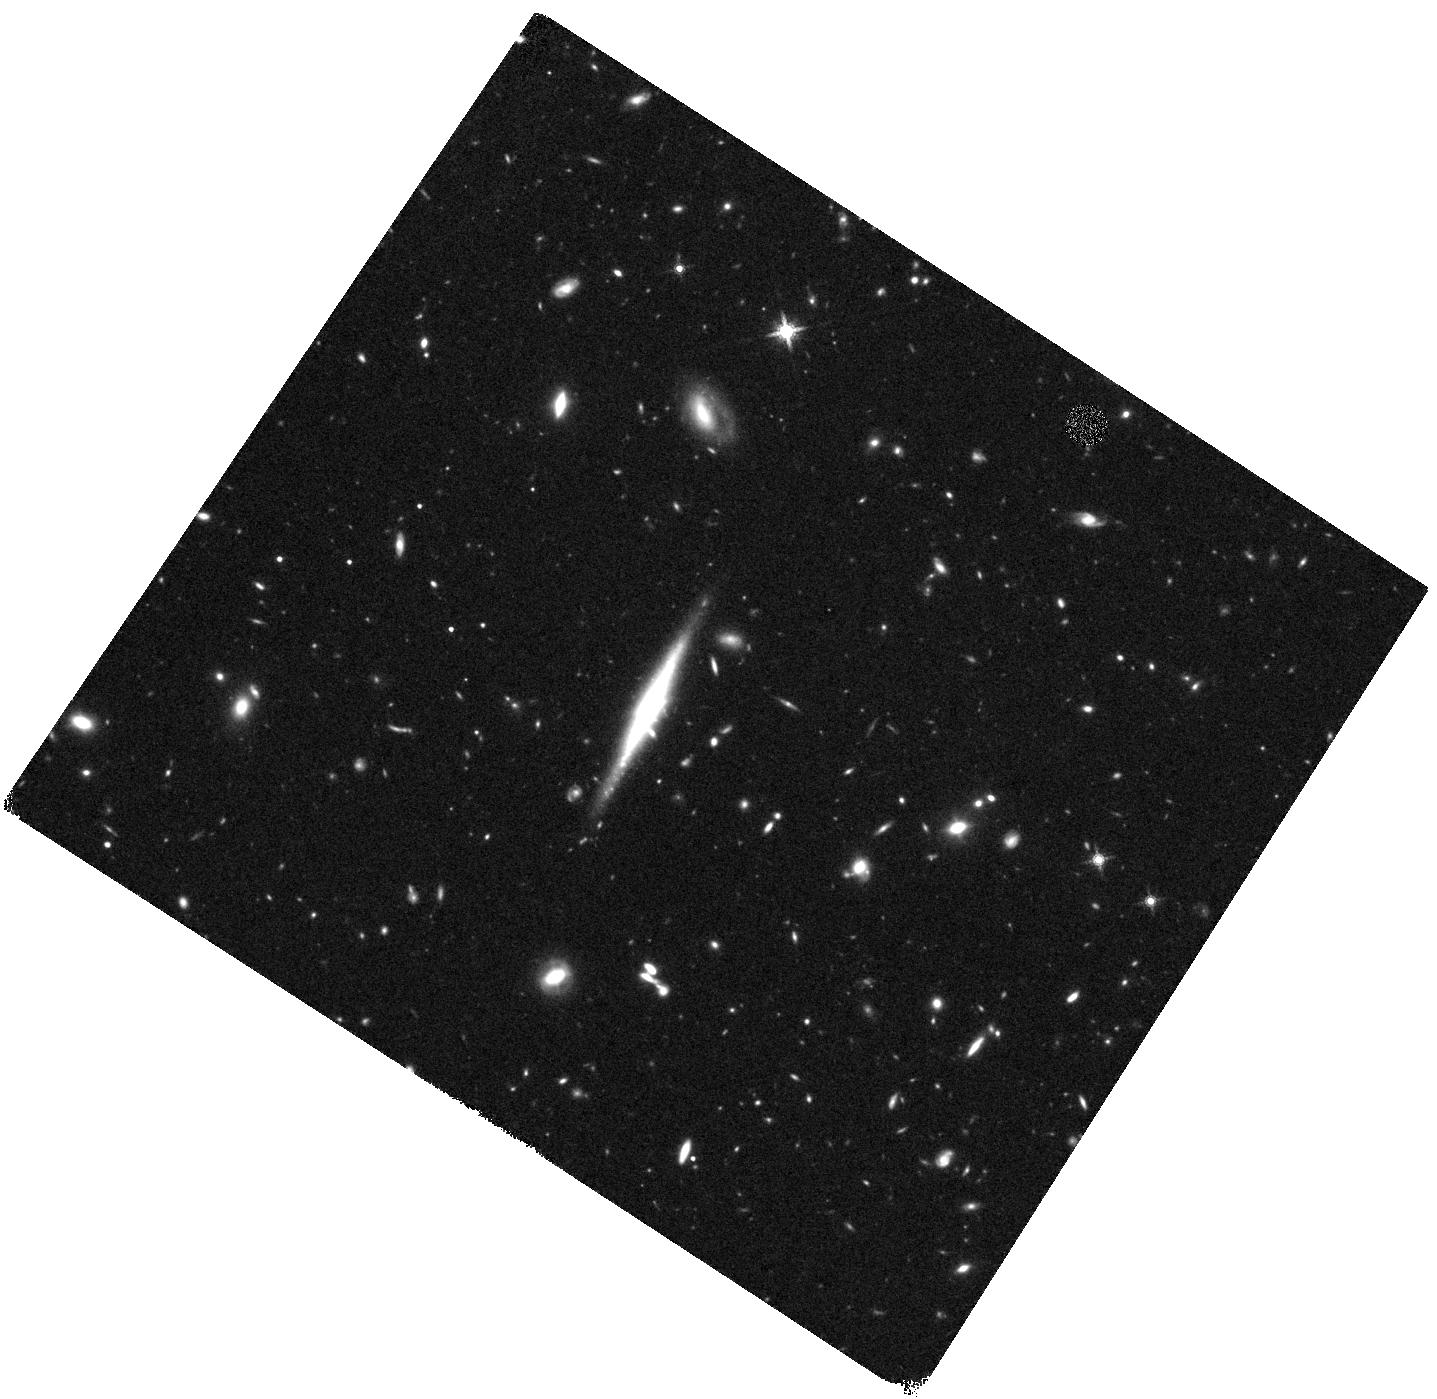
Target: J0908+2730
Instrument: WFC3/IR
Filter: F160W
Exposure: 40 min
Observation ID: hst_12292_19_wfc3_ir_f160w_ibgq19

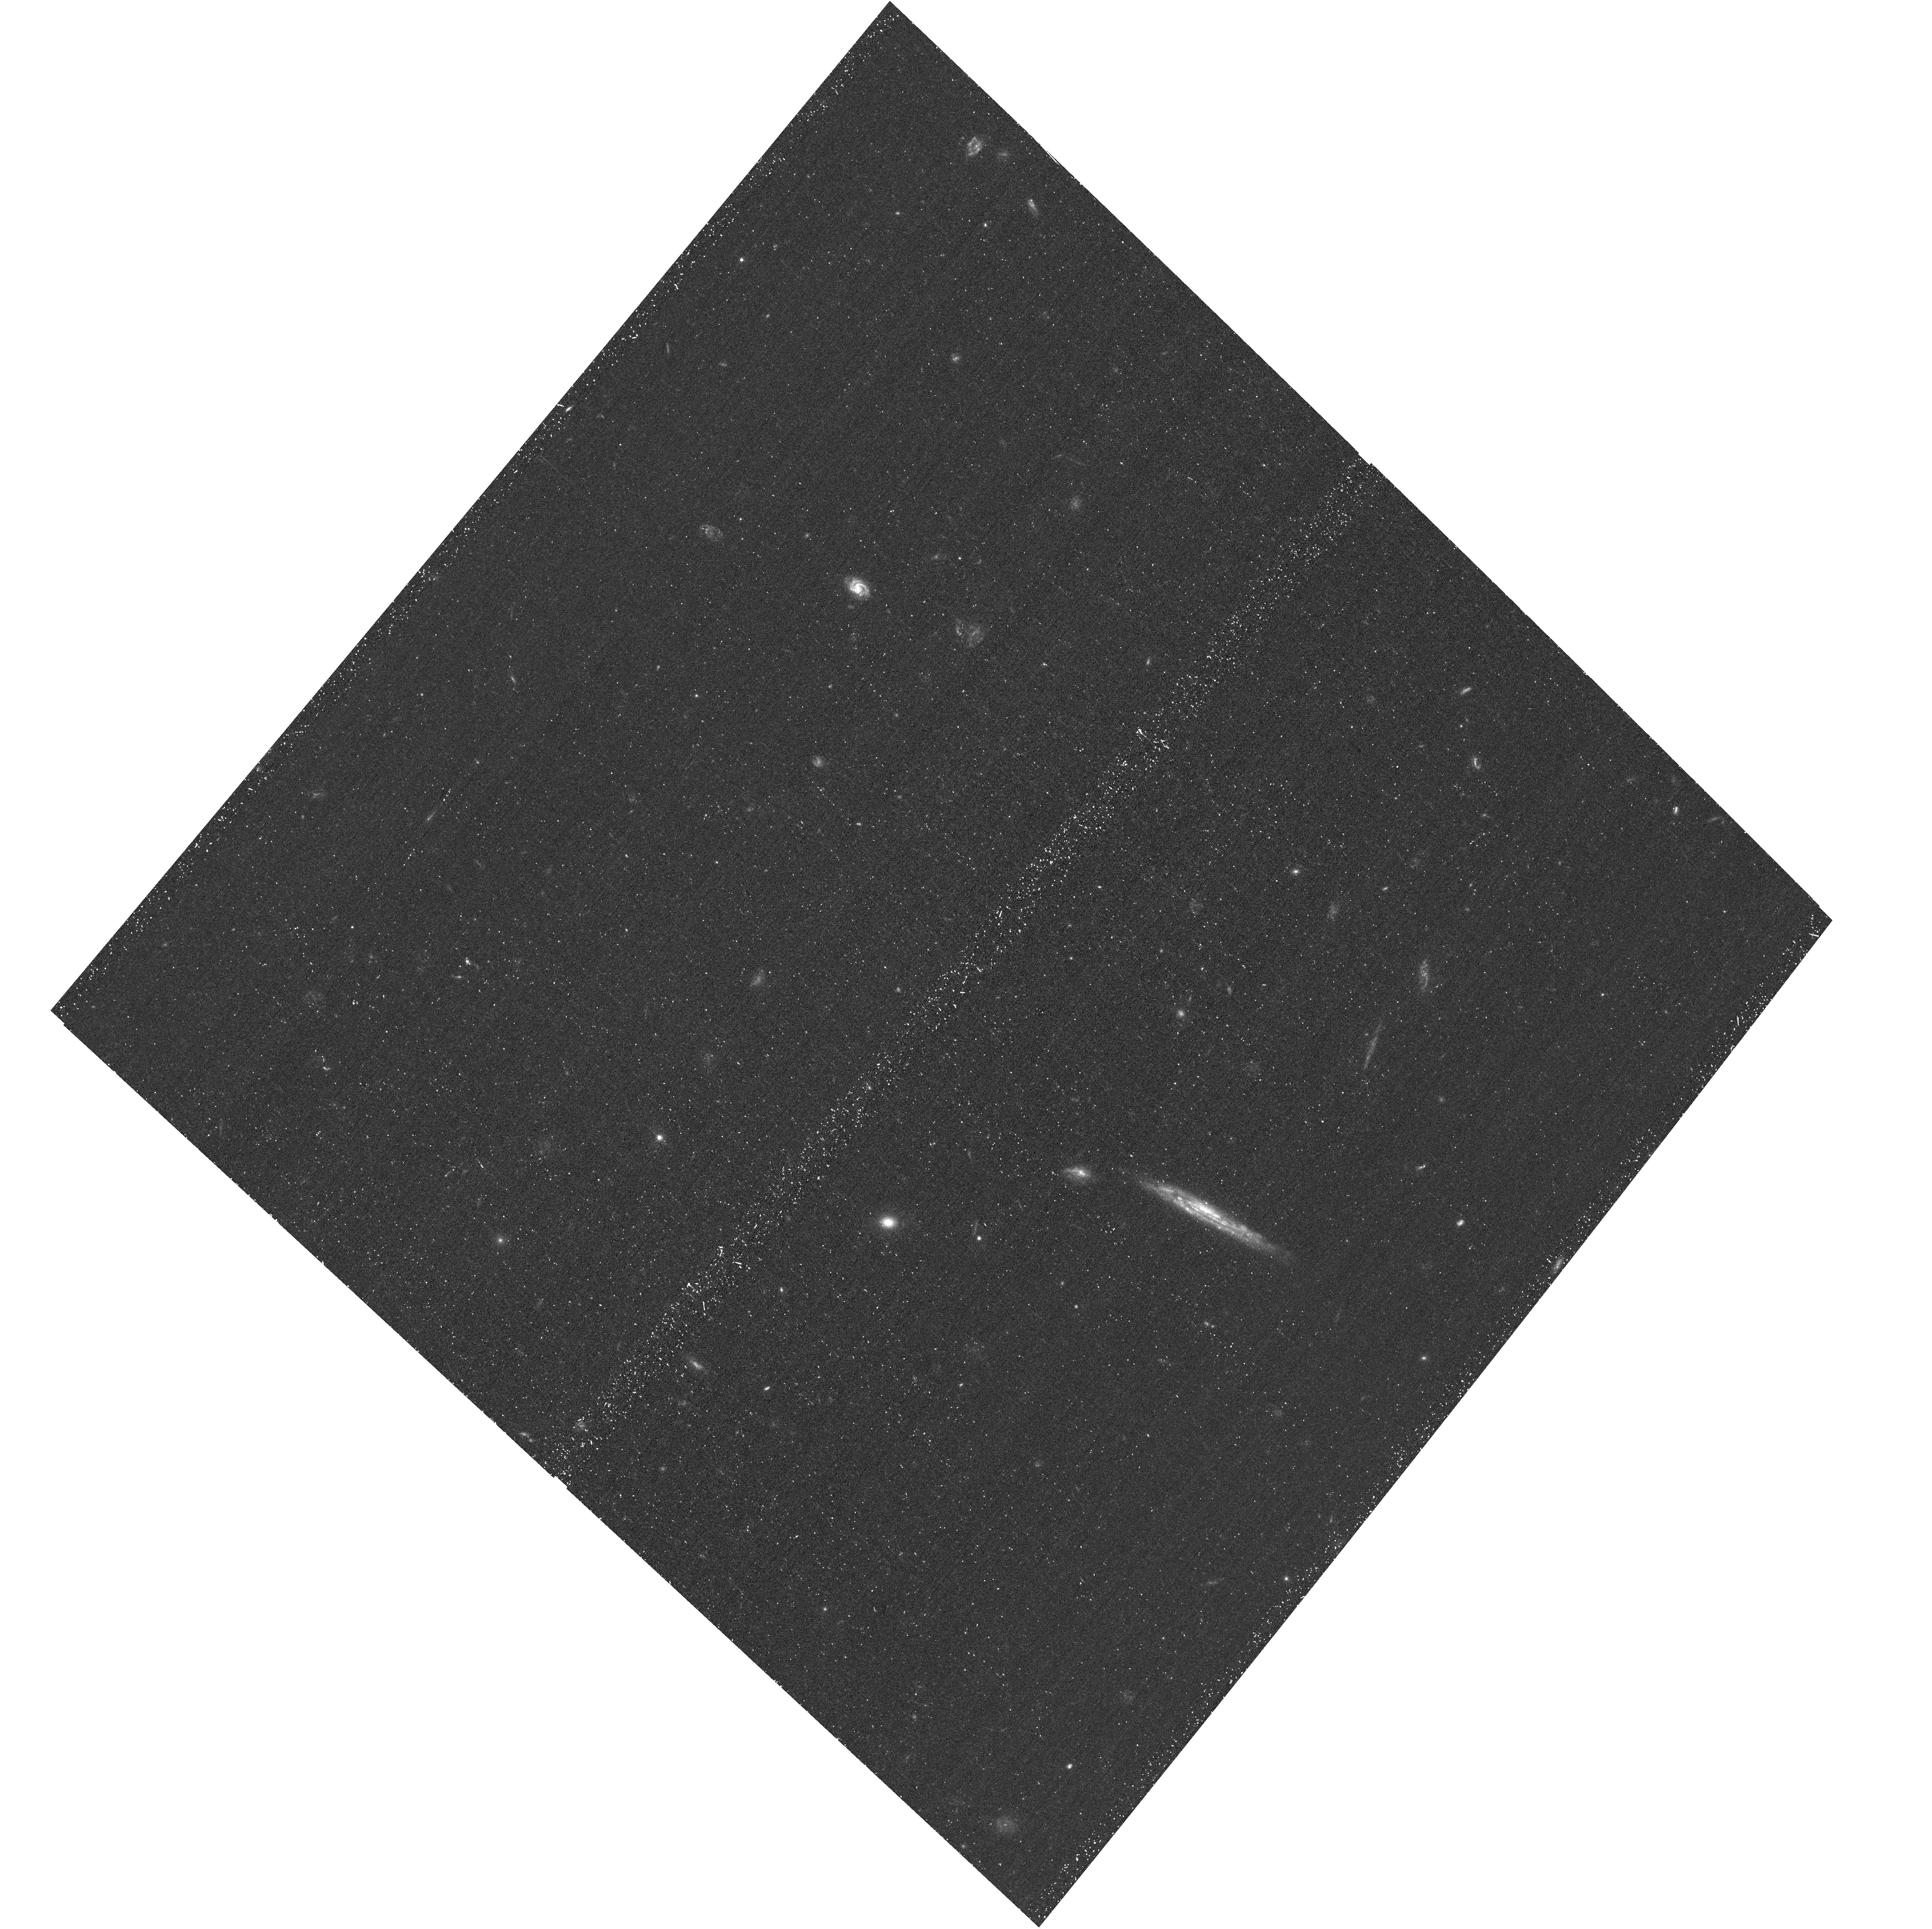
Target: J1422+4134
Instrument: ACS/WFC
Filter: F435W
Exposure: 19 min
Observation ID: hst_12292_03_acs_wfc_f435w_jbgq03

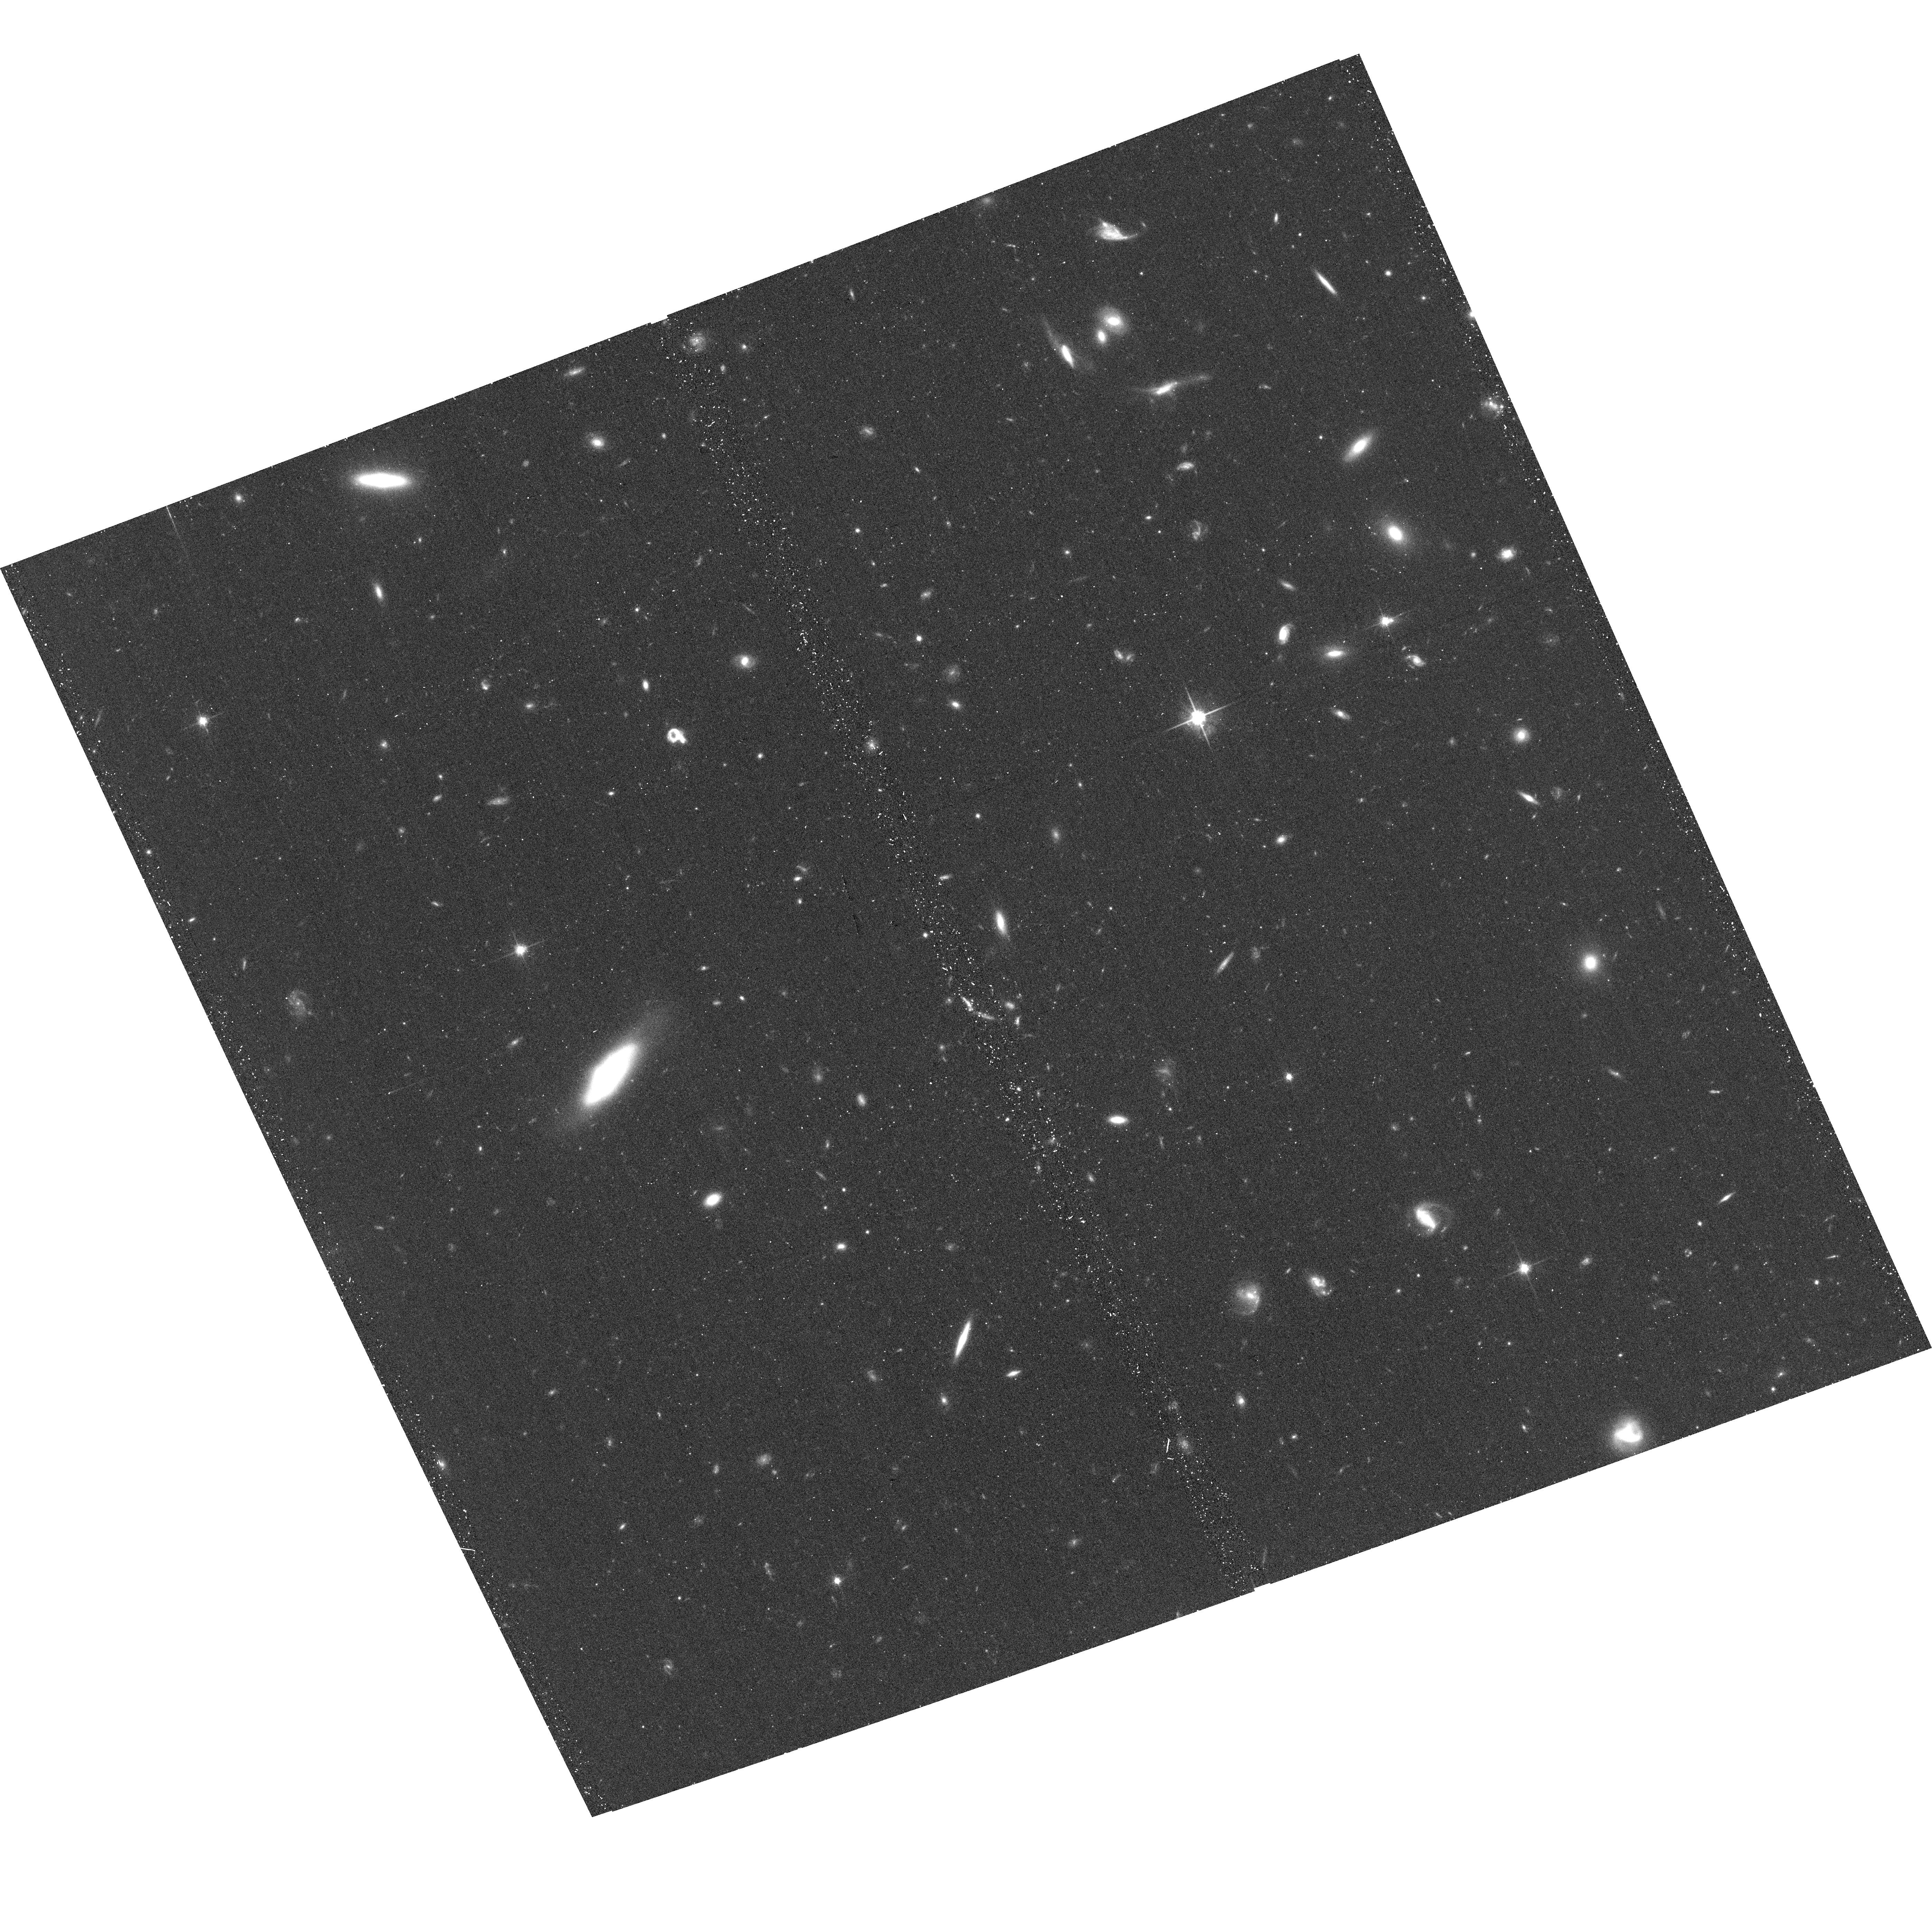
Target: J1403+1530
Instrument: ACS/WFC
Filter: F814W
Exposure: 18 min
Observation ID: hst_12292_12_acs_wfc_f814w_jbgq12

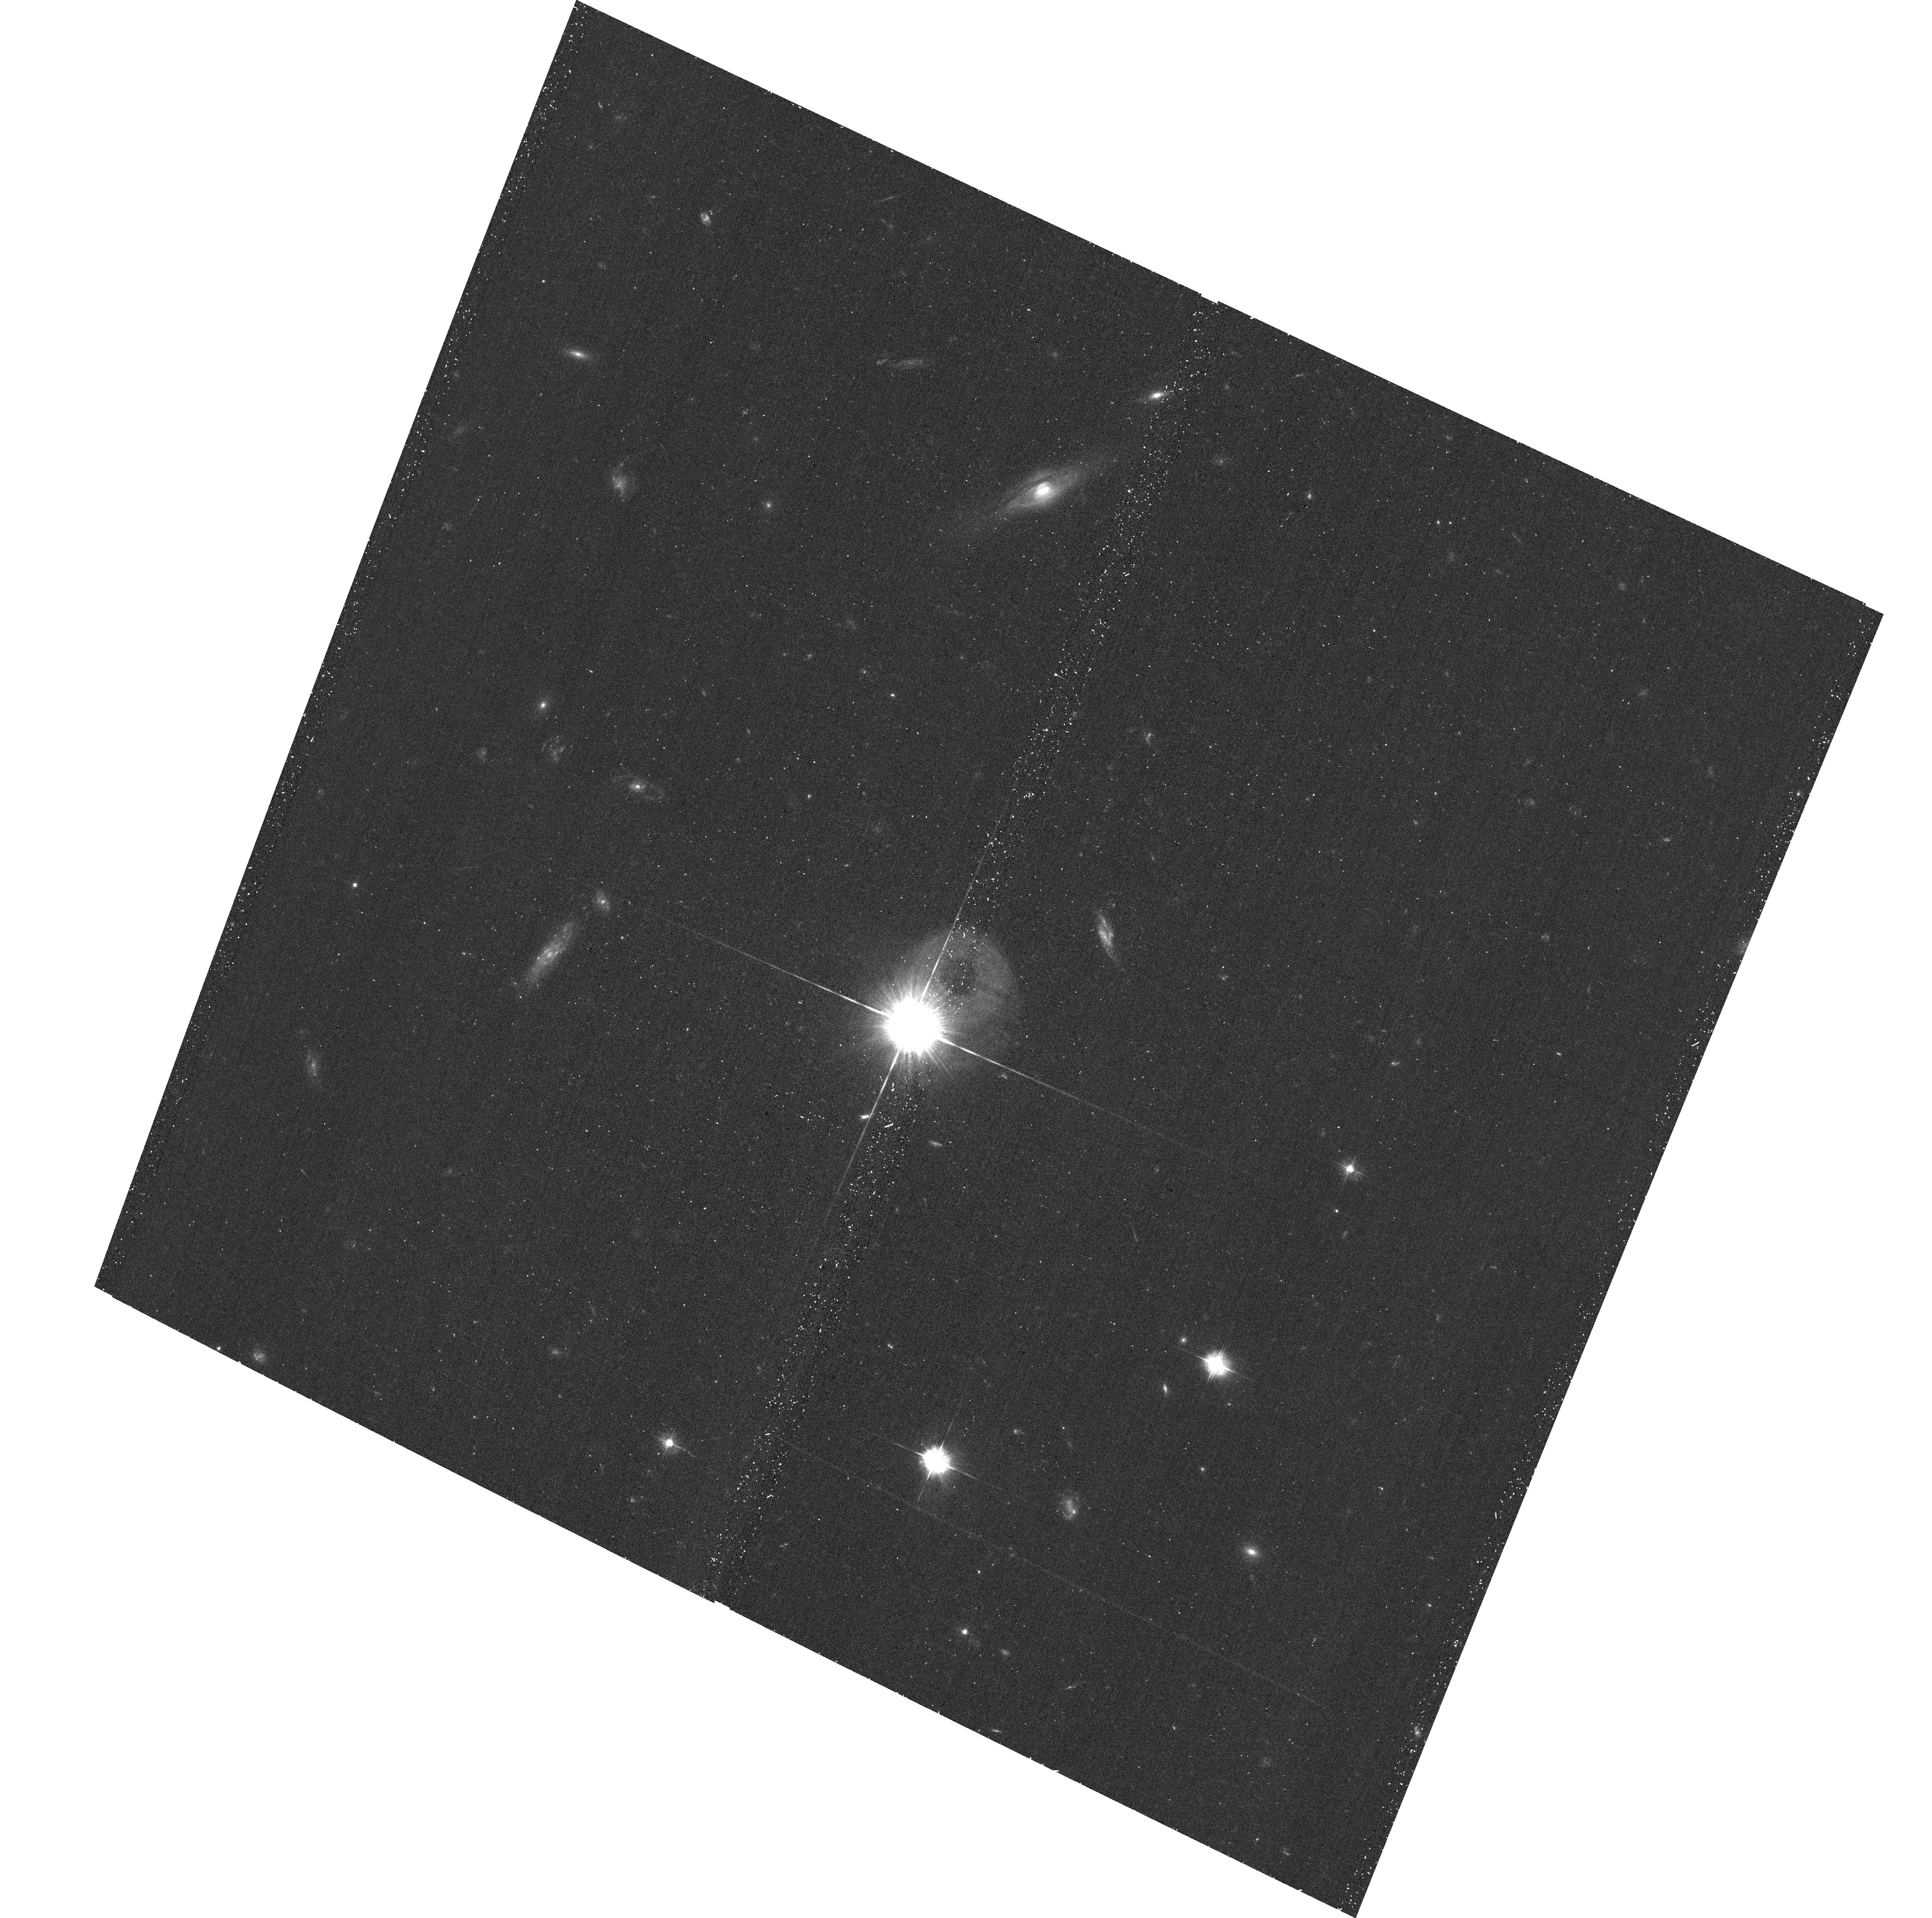
Target: J0007+0053
Instrument: ACS/WFC
Filter: F435W
Exposure: 18 min
Observation ID: hst_12292_61_acs_wfc_f435w_jbgq61

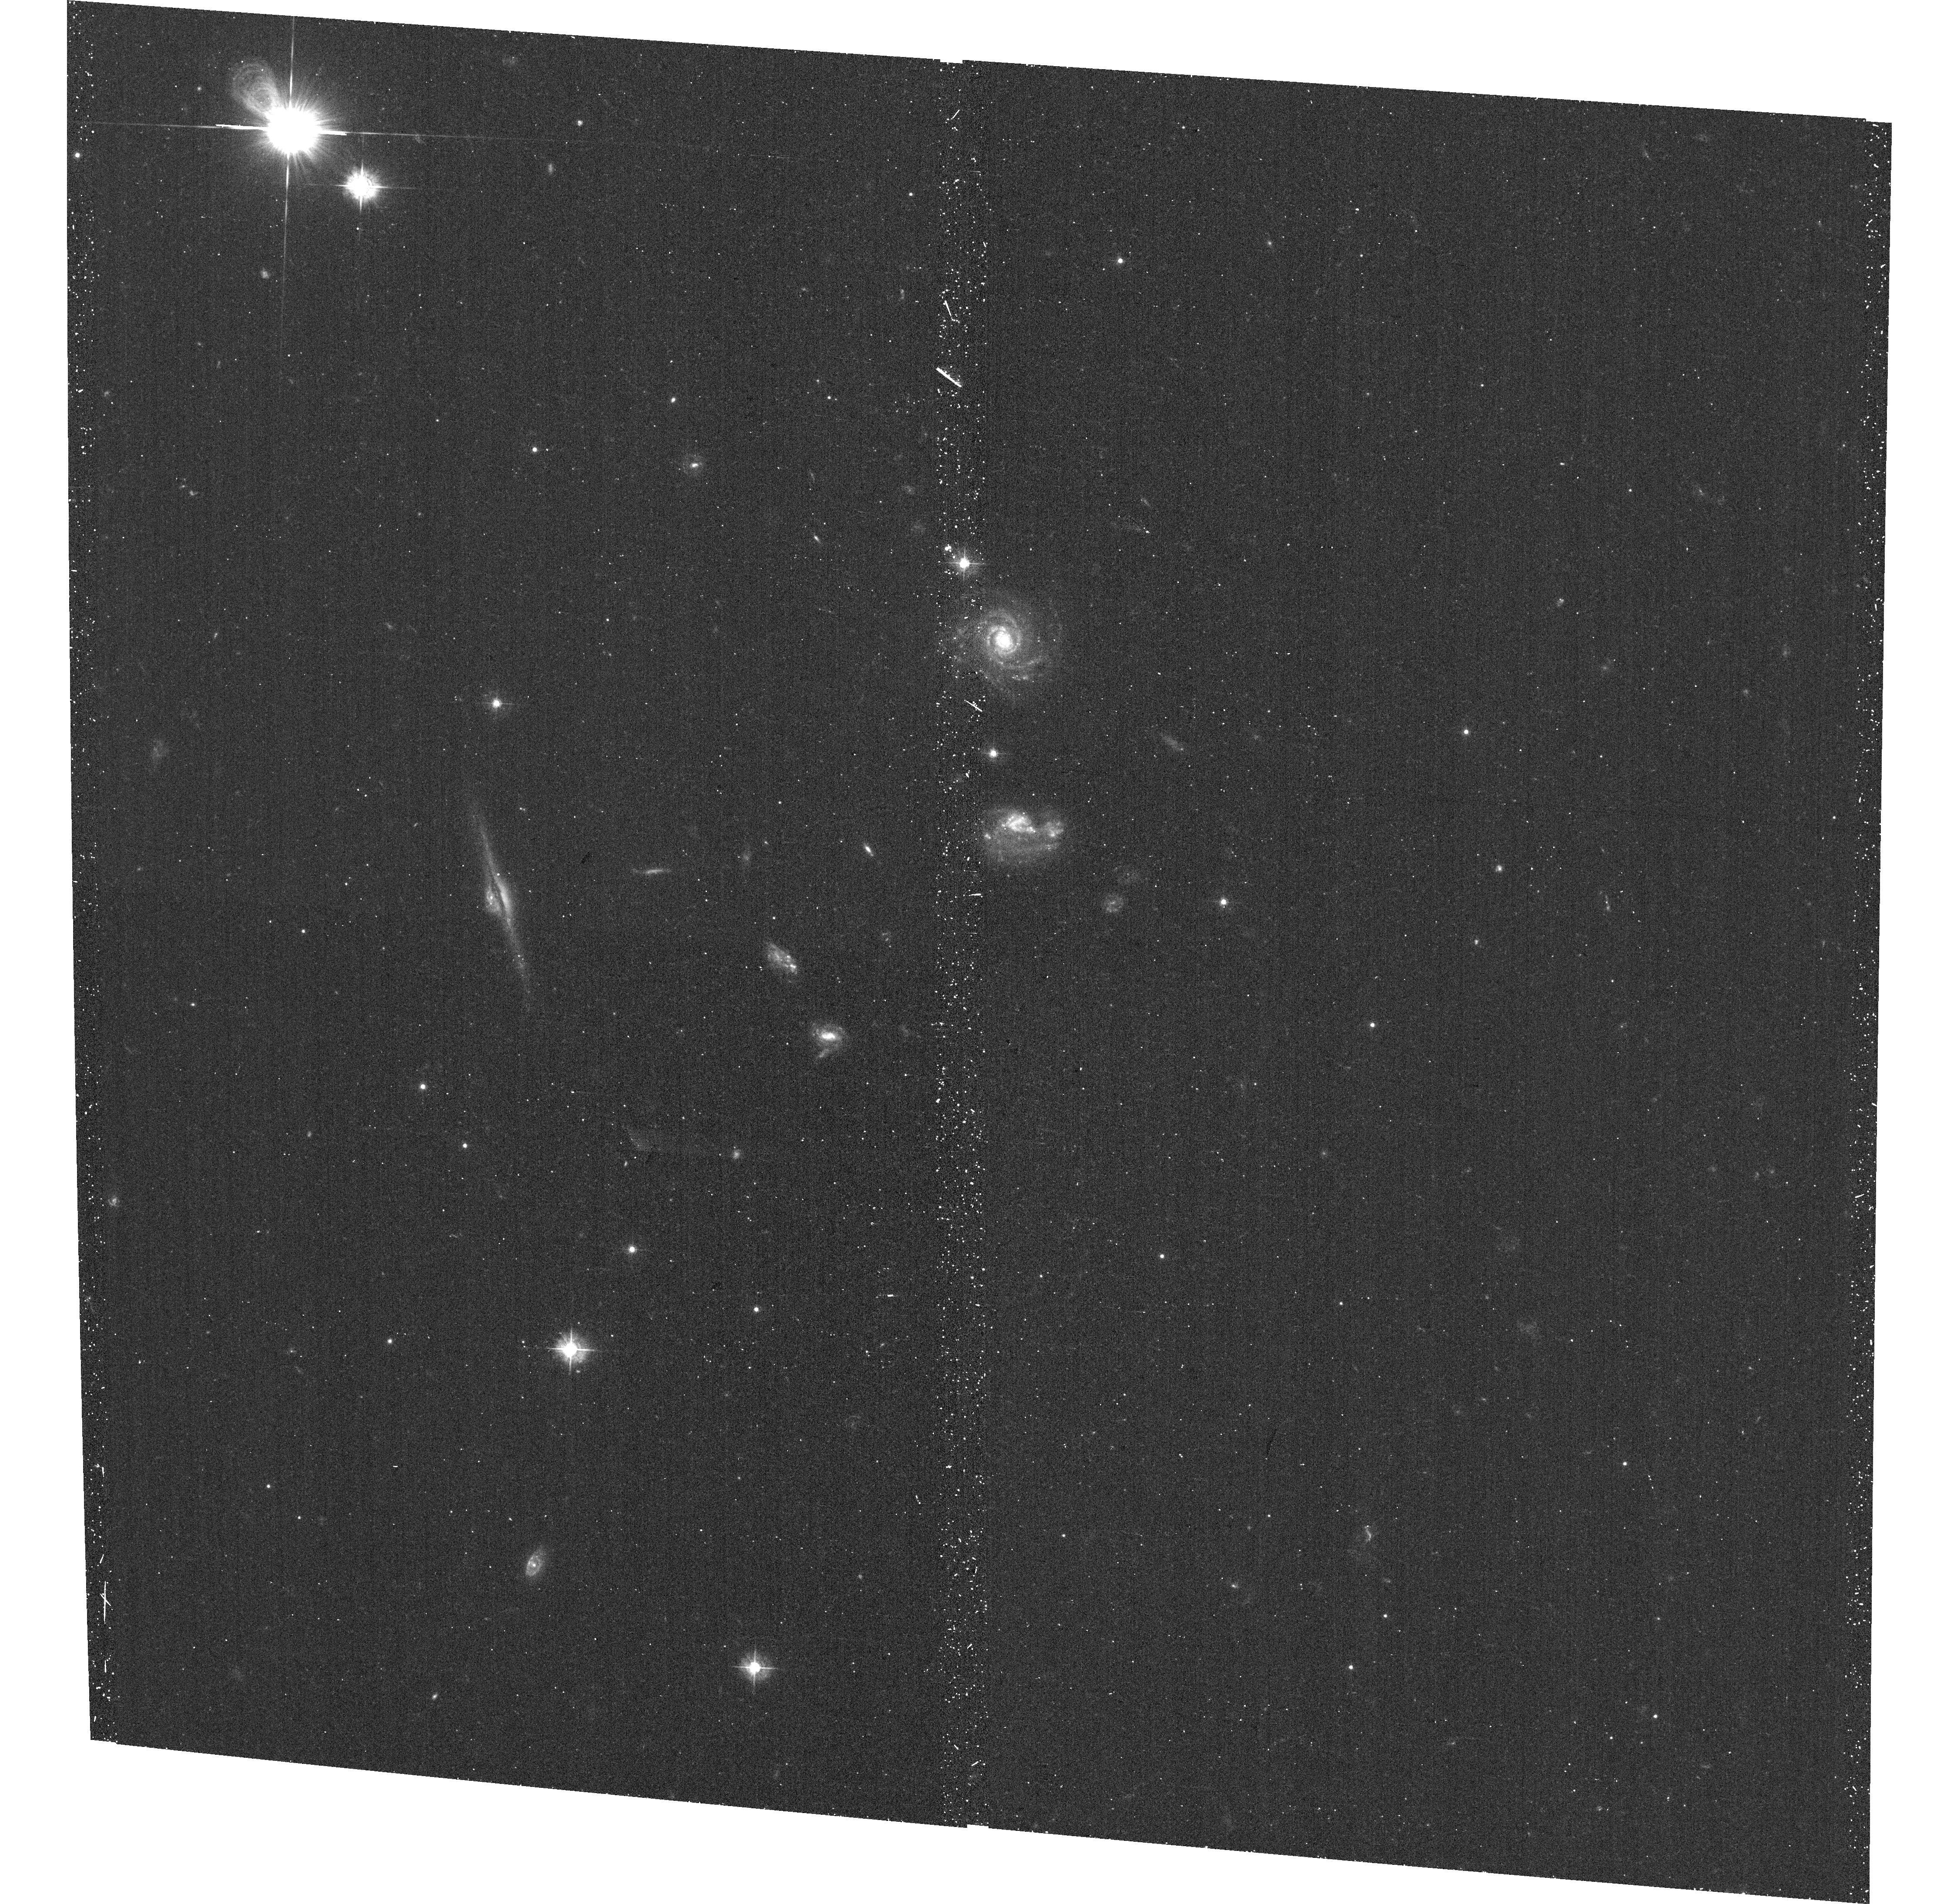
Target: J1633+1341
Instrument: ACS/WFC
Filter: F435W
Exposure: 18 min
Observation ID: hst_12292_04_acs_wfc_f435w_jbgq04

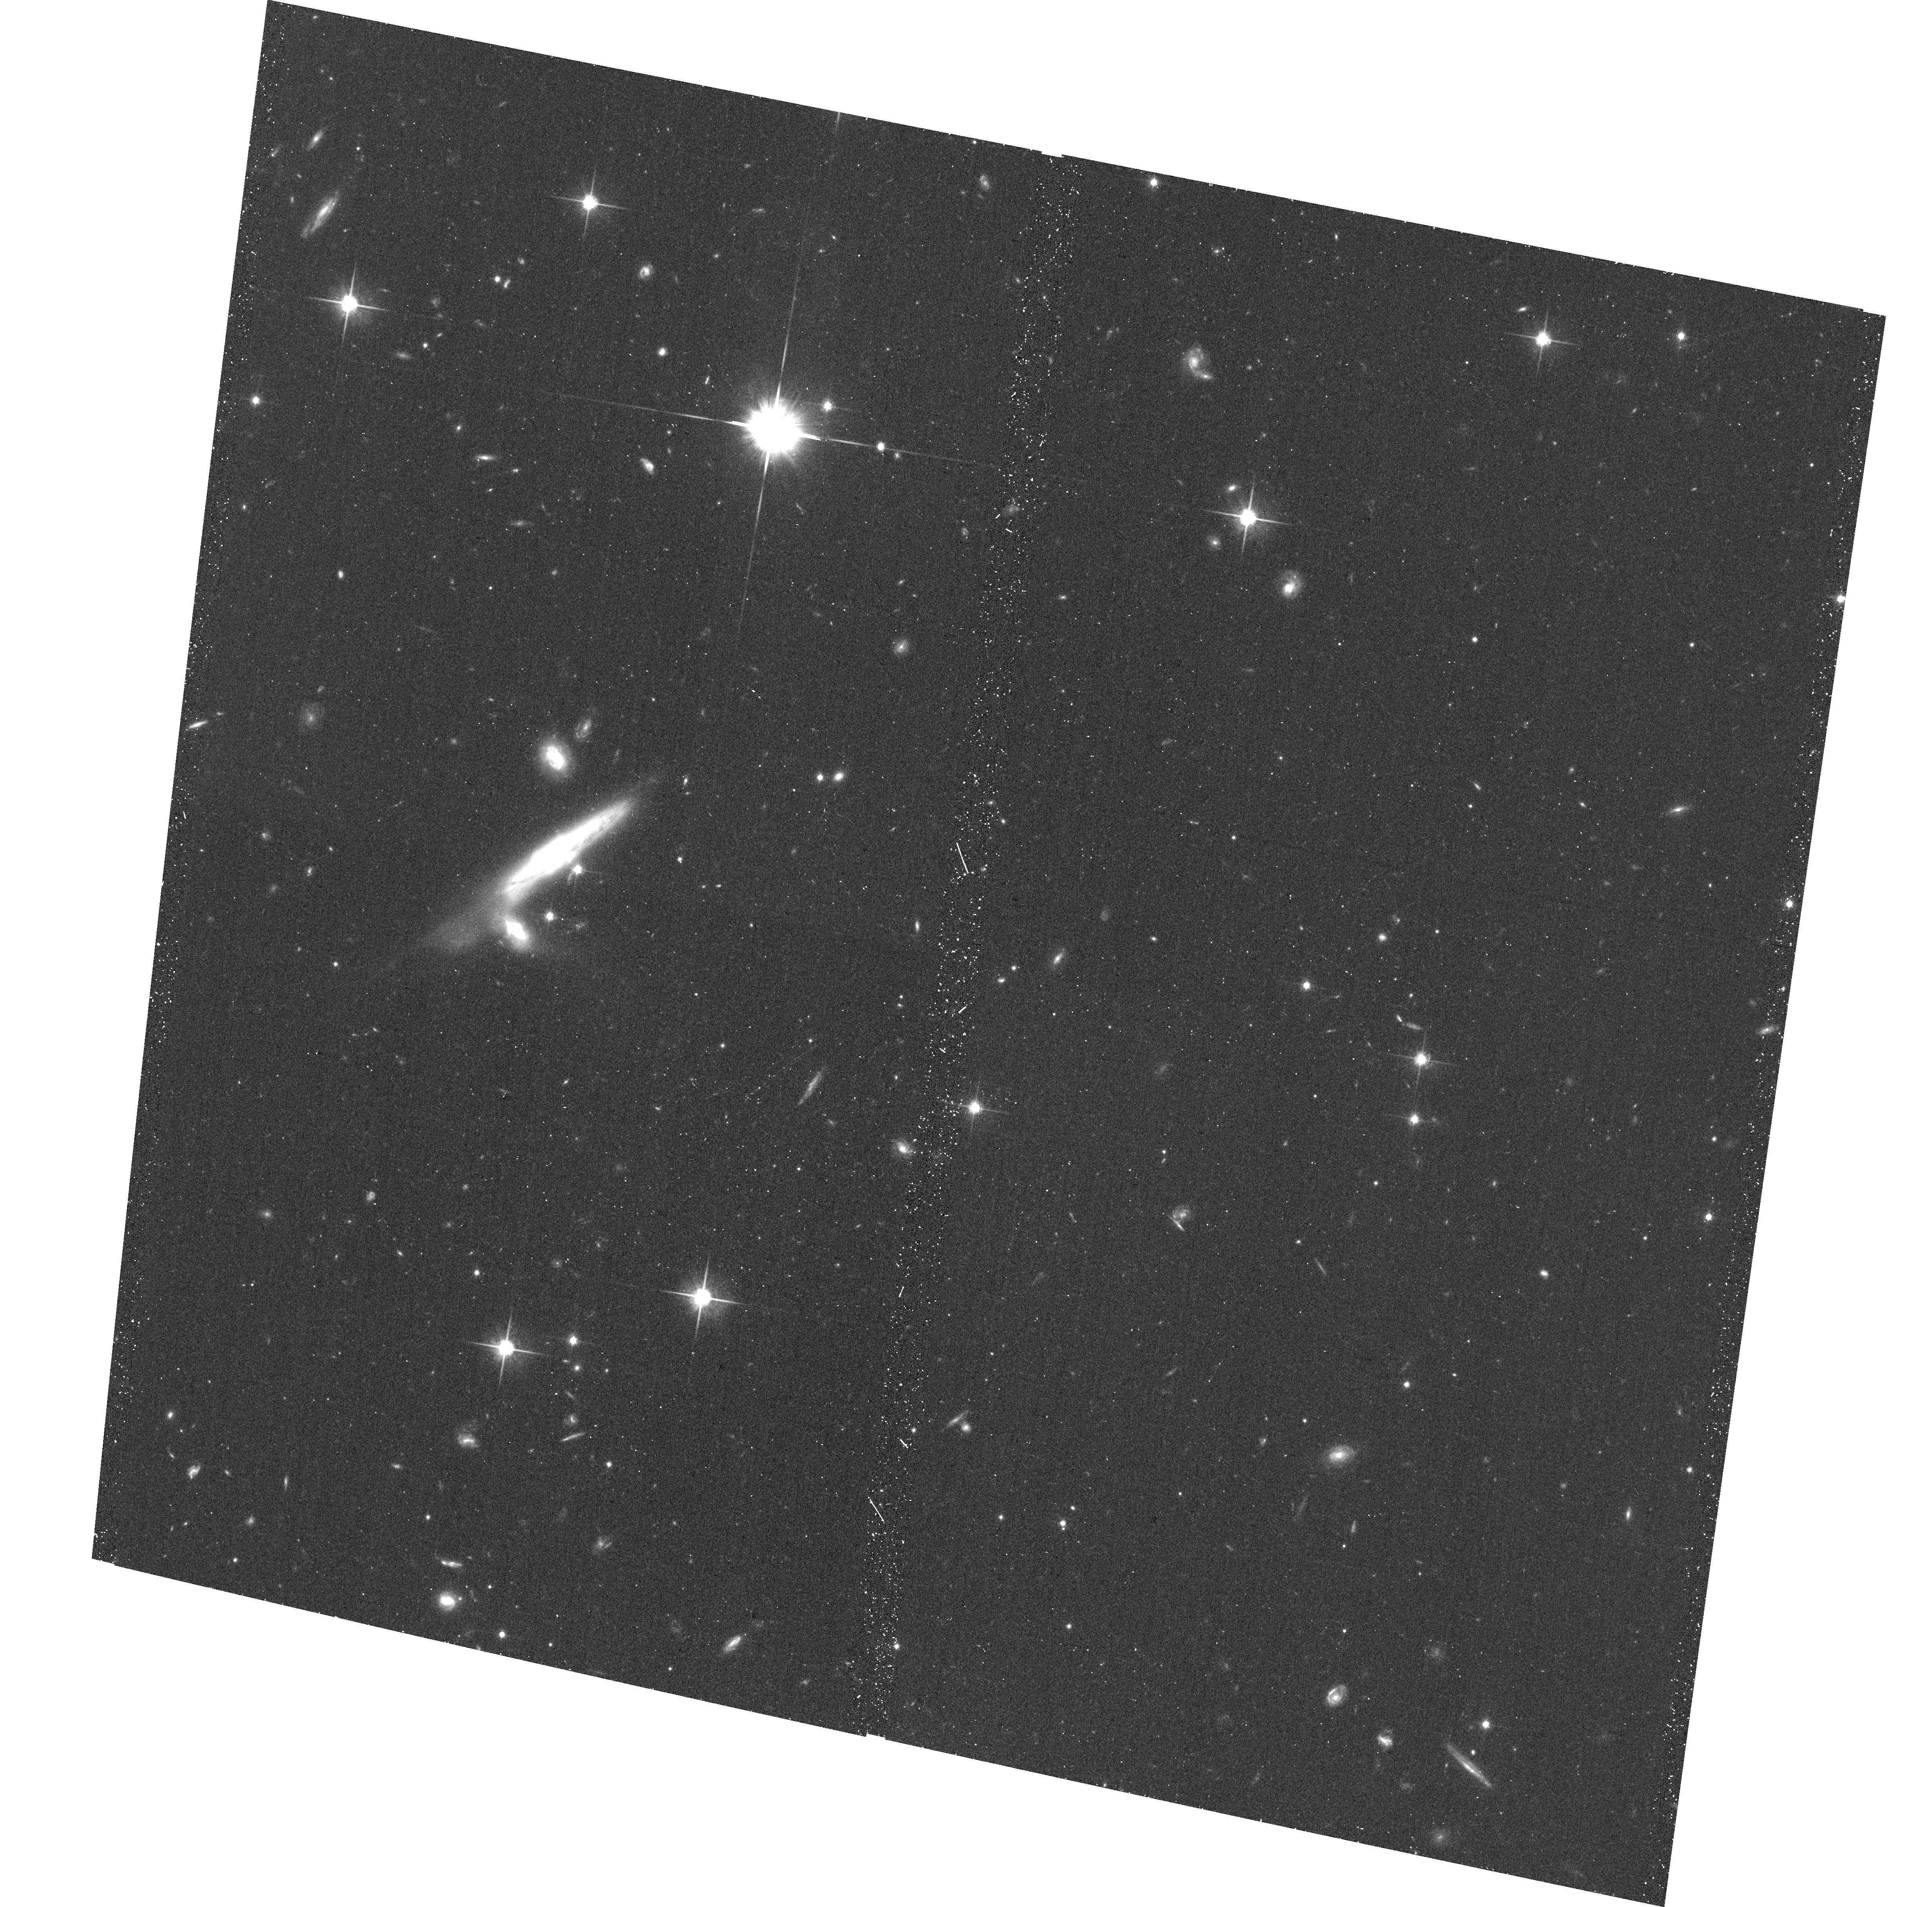
Target: J0821+1025
Instrument: ACS/WFC
Filter: F814W
Exposure: 18 min
Observation ID: hst_12292_64_acs_wfc_f814w_jbgq64

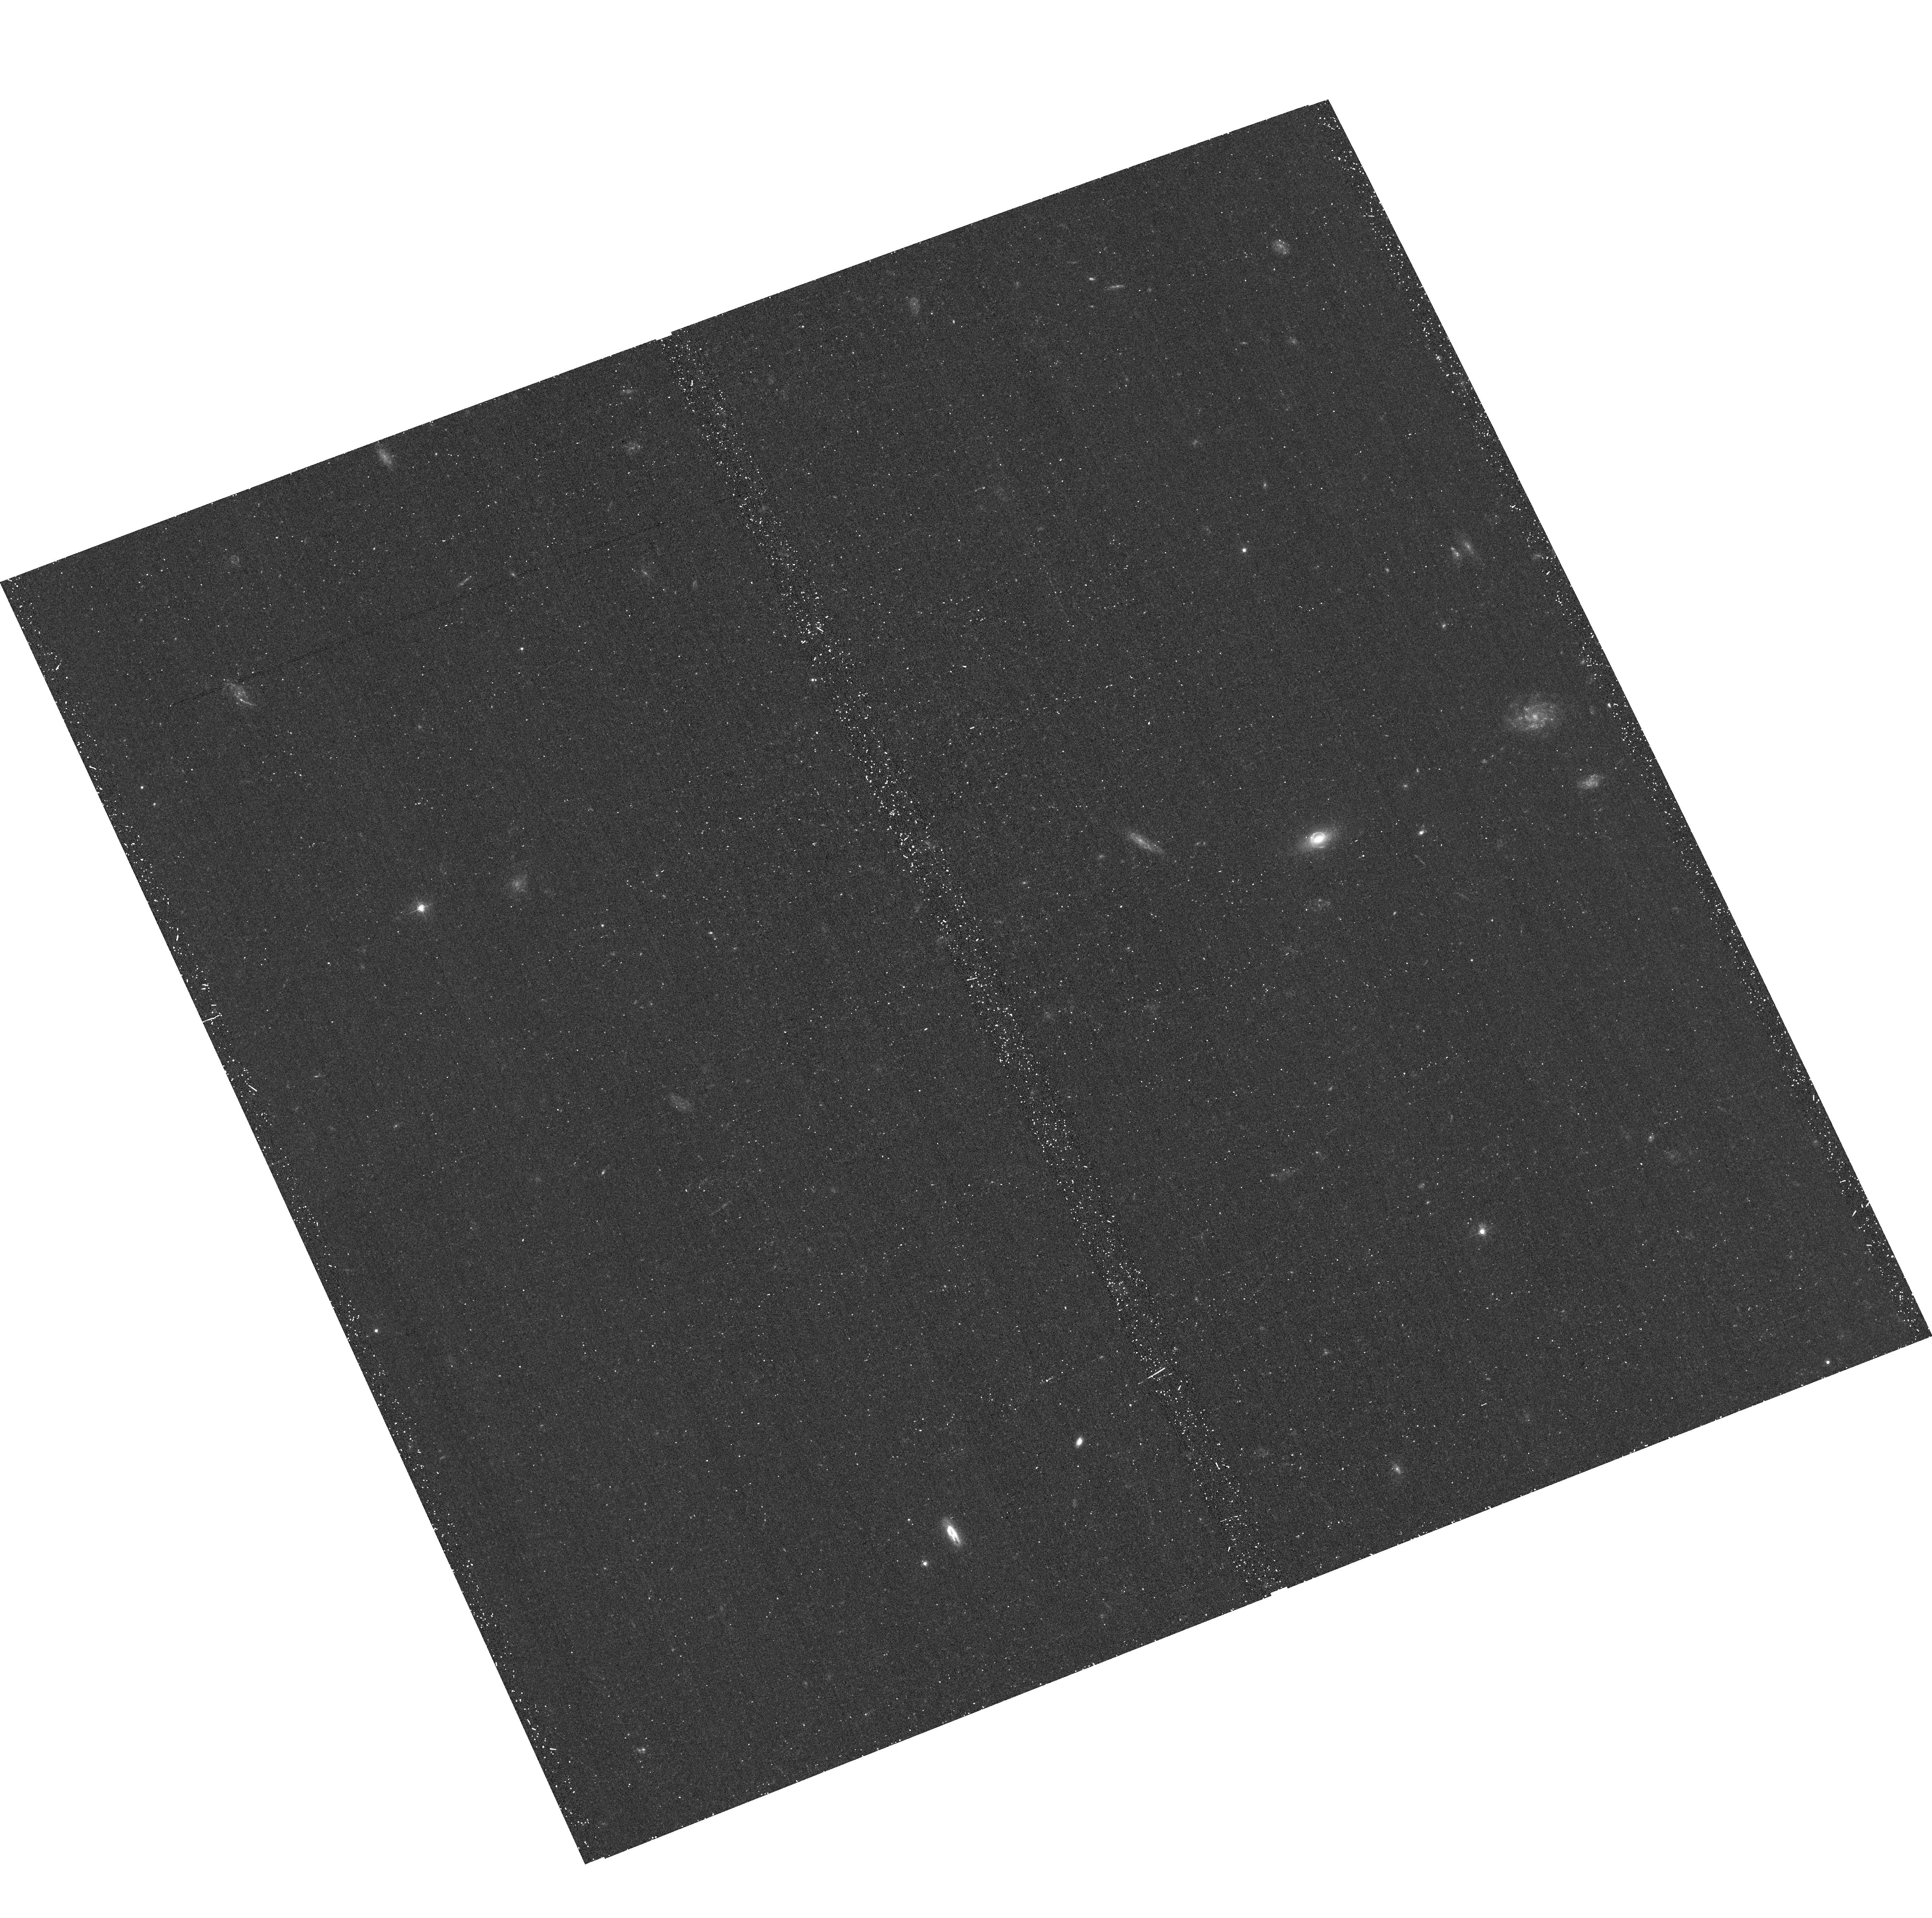
Target: J1111+2234
Instrument: ACS/WFC
Filter: F435W
Exposure: 18 min
Observation ID: hst_12292_68_acs_wfc_f435w_jbgq68

SWELLS: doubling the number of disk-dominated edge-on spiral lens galaxies (PI: Treu, Tommaso L.)

The formation of realistic disk galaxies within the LCDM cosmology is still largely an unsolved problem. Theory is now beginning to make predictions for how dark matter halos respond to galaxy formation, and for the properties of disk galaxies. Measuring the density profiles of dark matter halos on galaxy scales is therefore a strong test for the standard paradigm of galaxy formation, offering great potential for discovery. However, the degeneracy between the stellar and dark matter contributions to galaxy rotation curves remains a major obstacle. Strong gravitational lensing, when combined with spatially resolved kinematics and stellar population models, can solve this long-standing problem. Unfortunately, this joint methodology could not be exploited until recently due to the paucity of known edge-on spiral lenses. We have developed and demonstrated an efficient technique to find exactly these systems. During supplemental cycle-16 we discovered five new spiral lens galaxies, suitable for rotation curve measurements. We propose multi-color HST imaging of 16 candidates and 2 partially-imaged confirmed systems, to measure a sample of eight new edge-on spiral lenses. This program will at least double the number of known disk-dominated systems. This is crucial for constraining the relative contribution of the disk, bulge and dark halo to the total density profile.